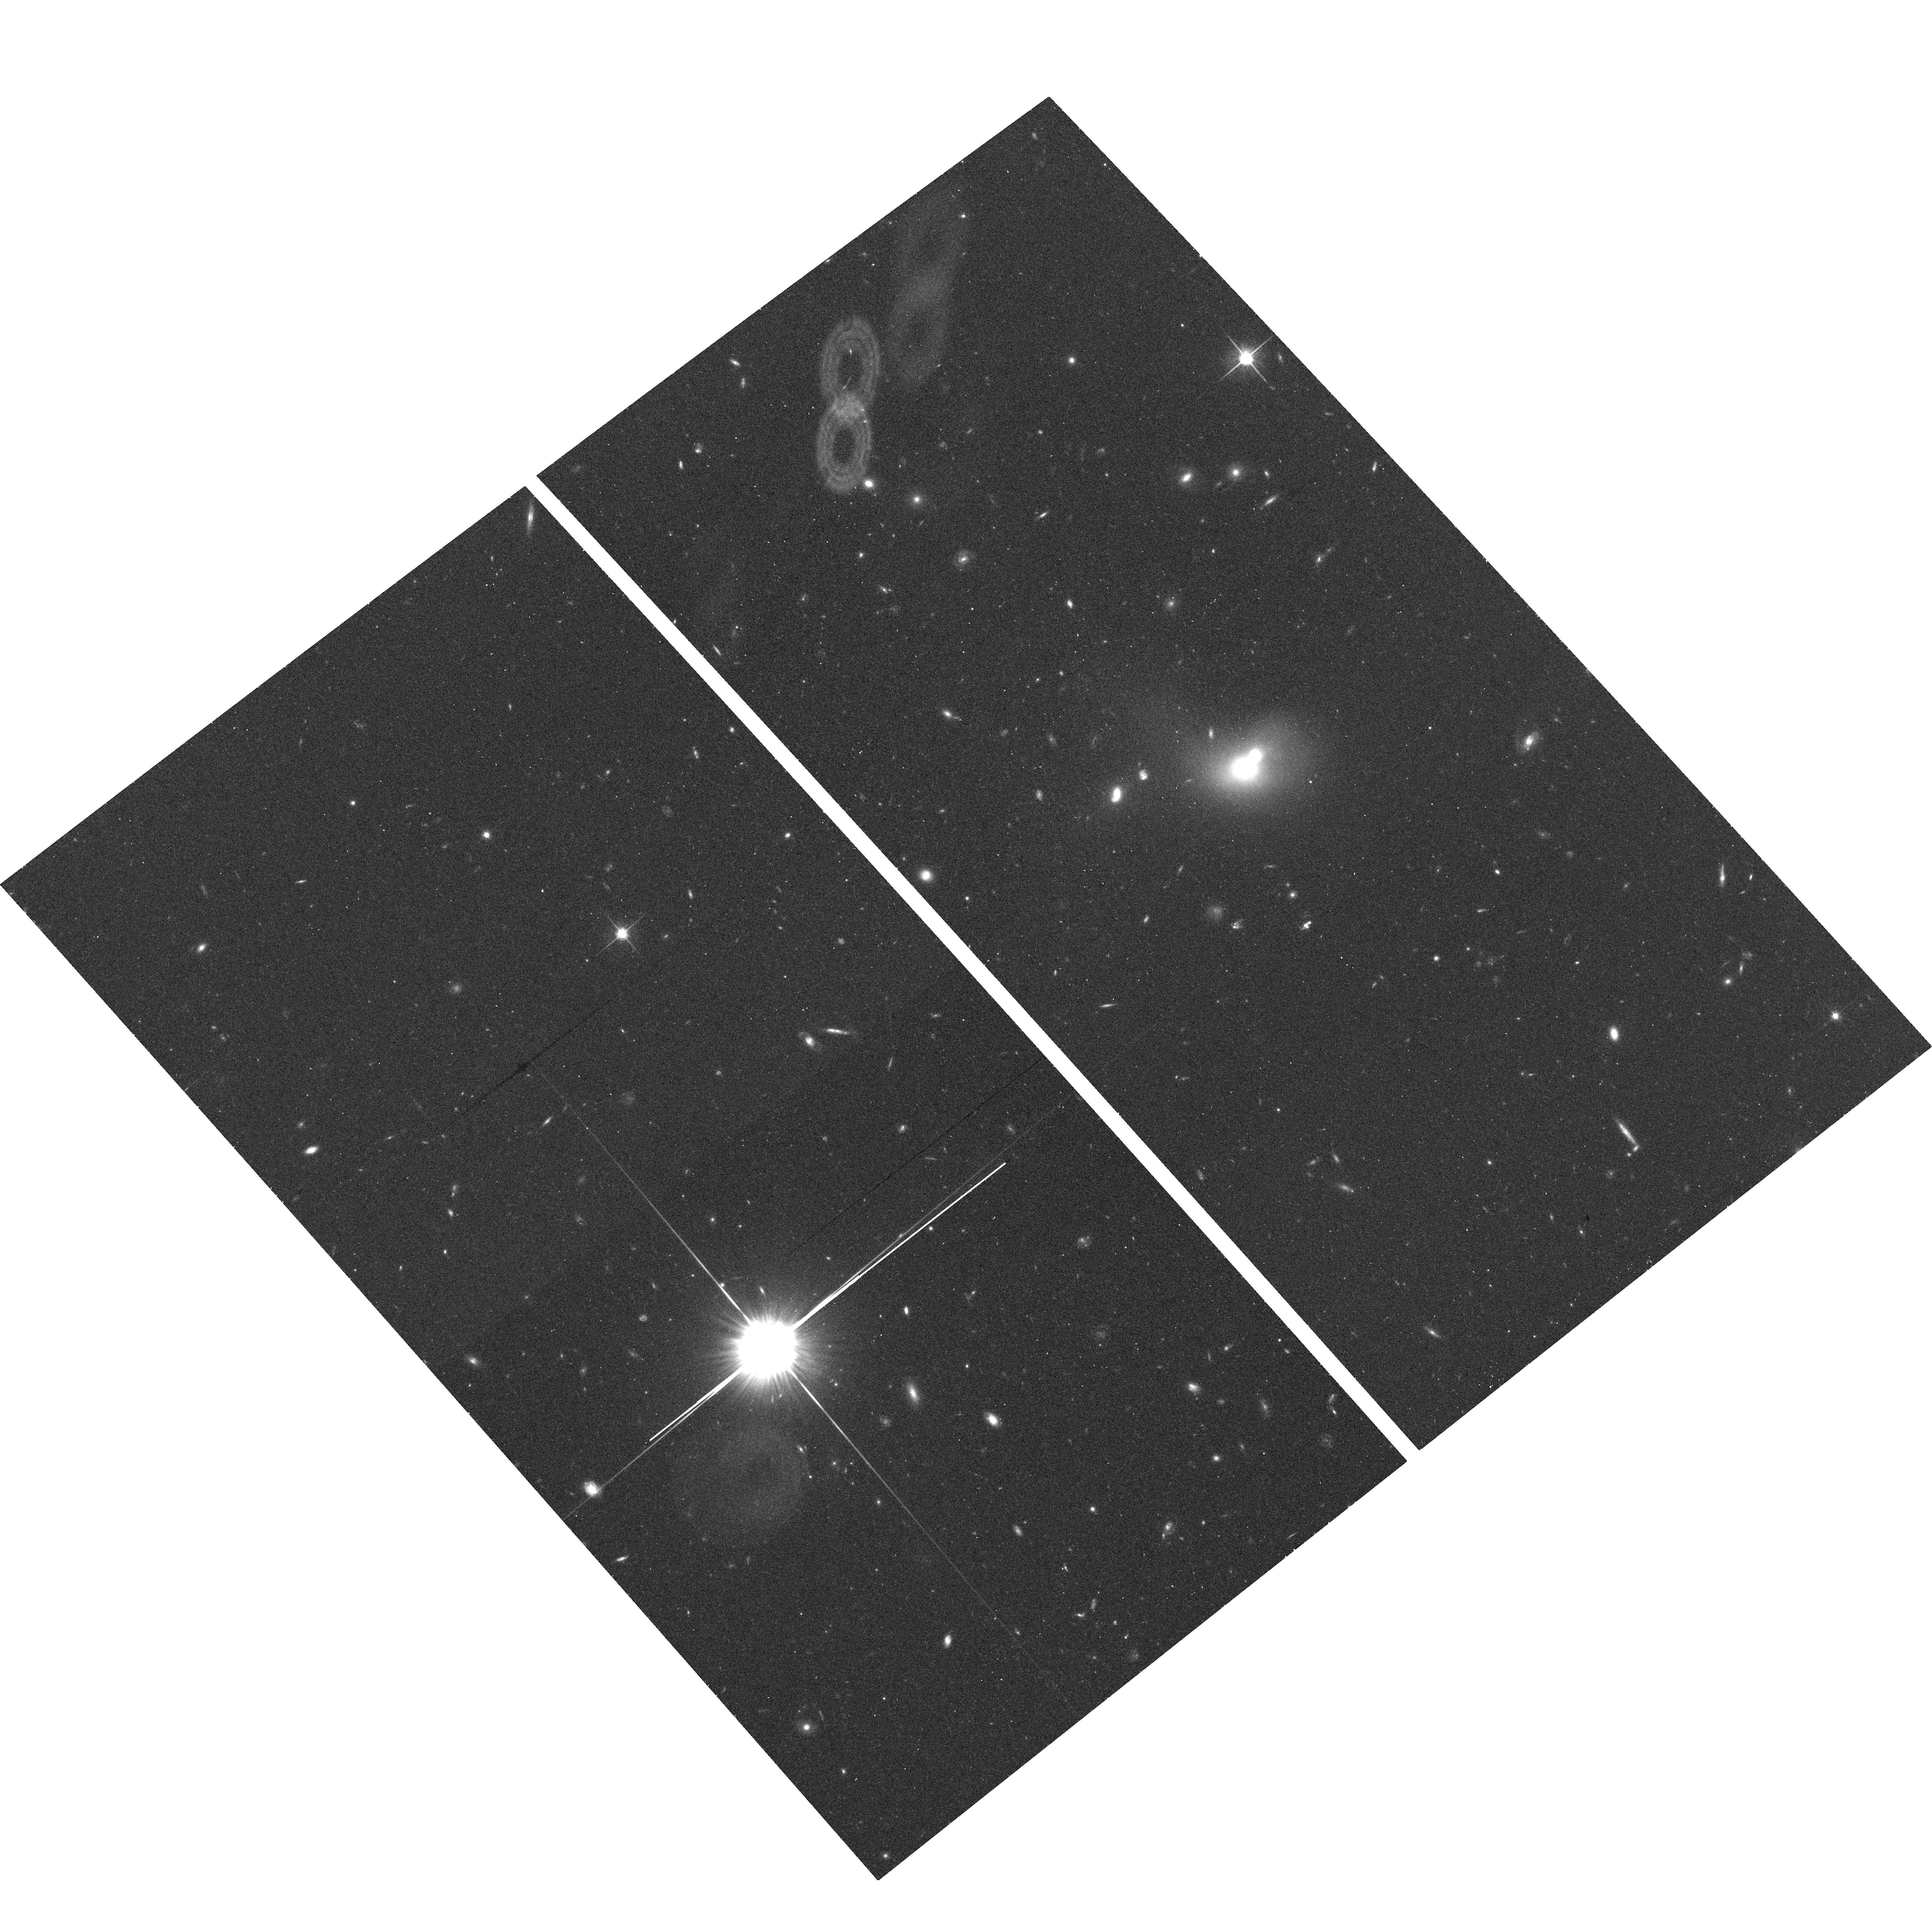
Target: 4-1190
Instrument: ACS/WFC
Filter: F814W
Exposure: 17 min
Observation ID: hst_10809_04_acs_wfc_f814w_j9r004

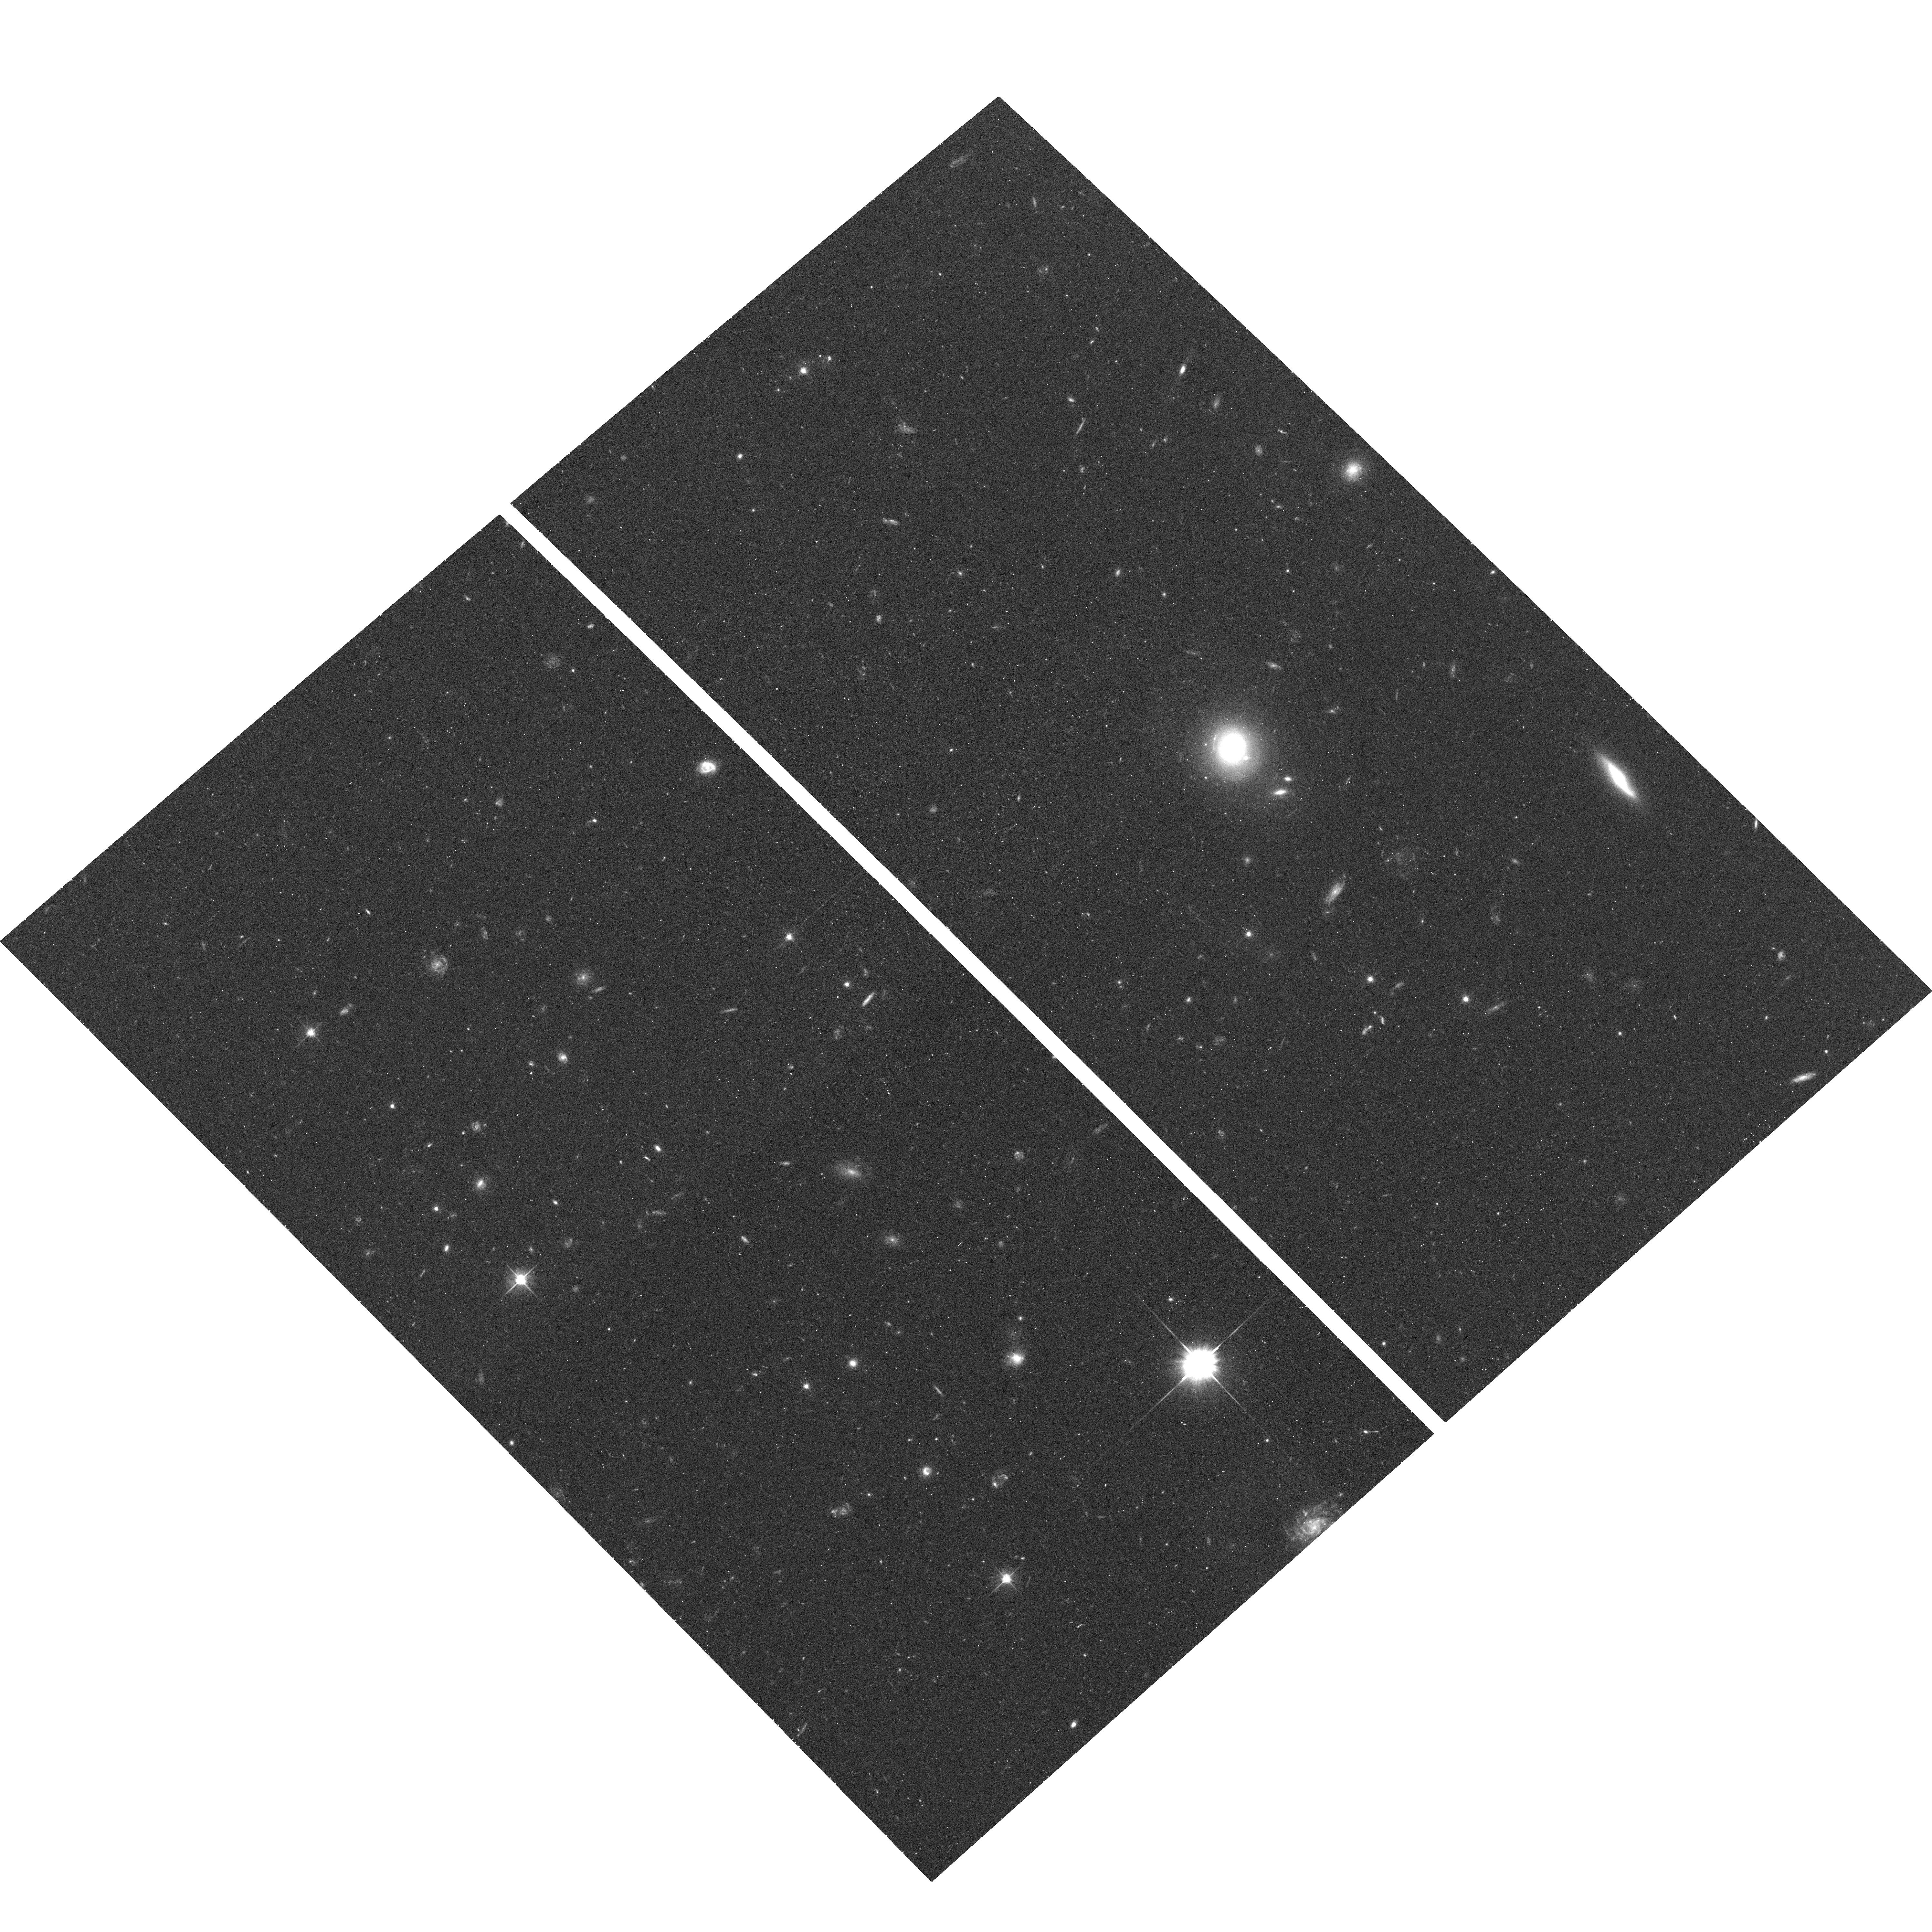
Target: 9-360
Instrument: ACS/WFC
Filter: F606W
Exposure: 17 min
Observation ID: hst_10809_20_acs_wfc_f606w_j9r020

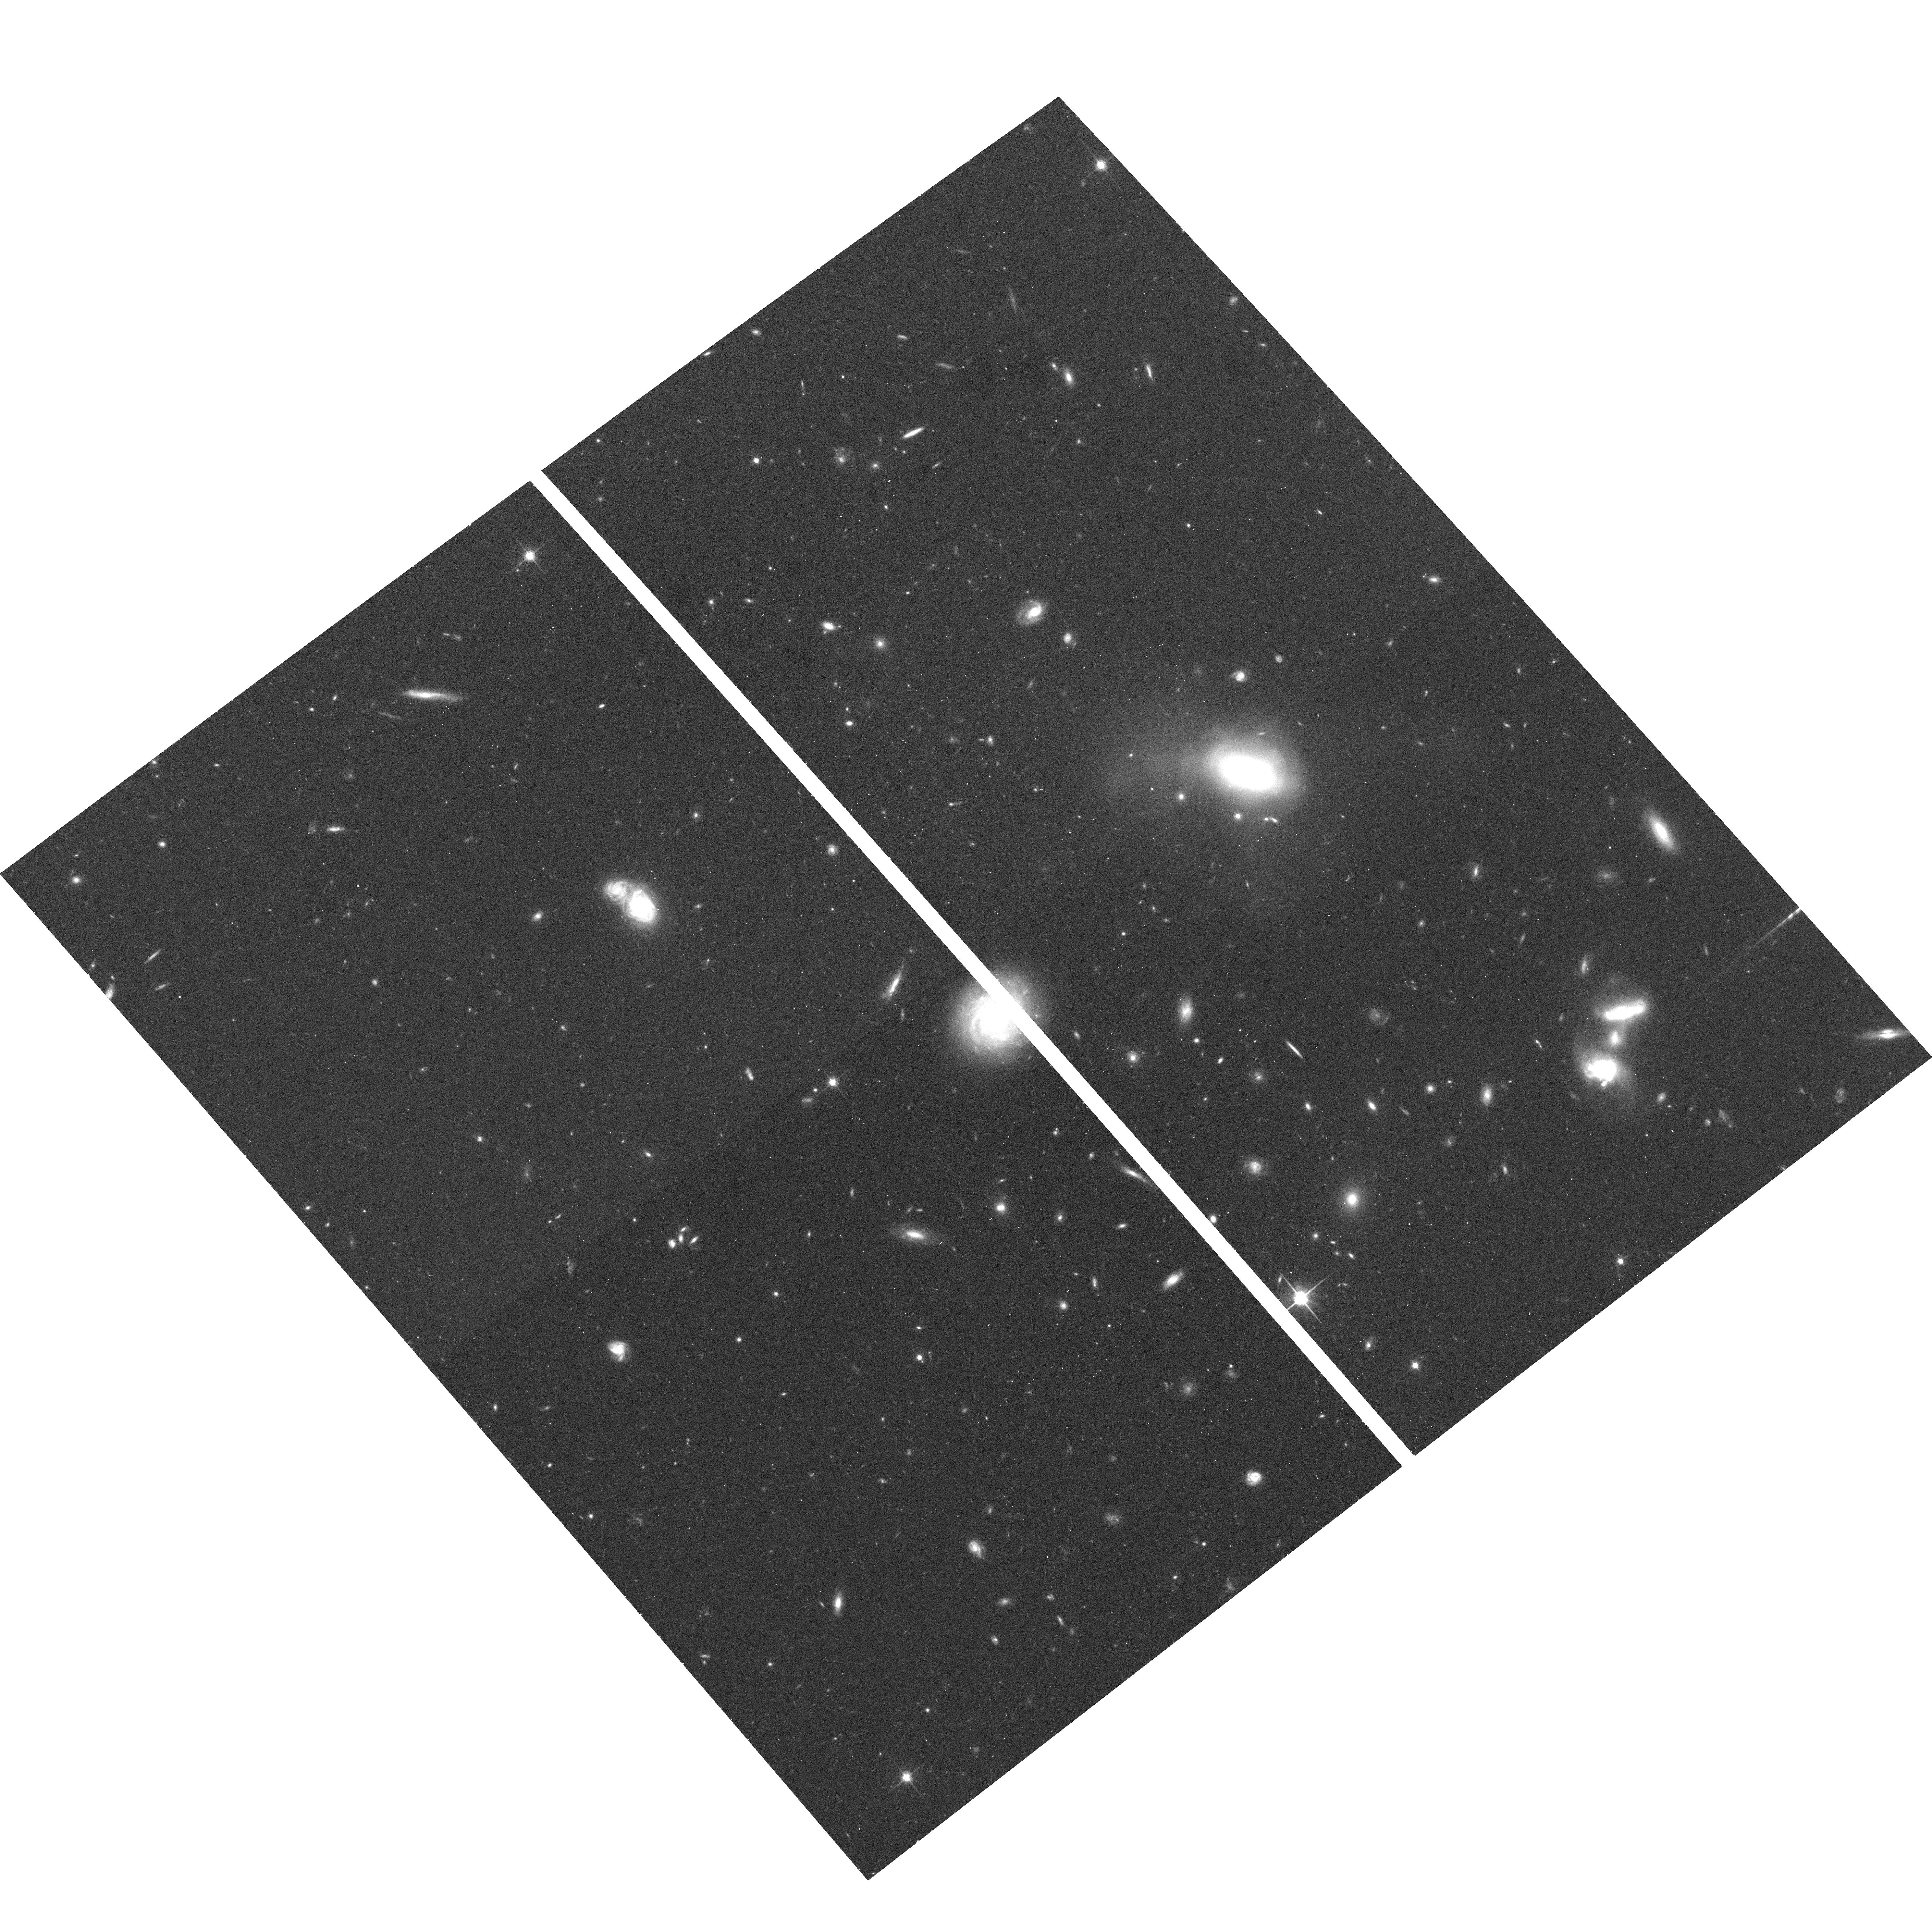
Target: 3-601
Instrument: ACS/WFC
Filter: F814W
Exposure: 17 min
Observation ID: hst_10809_19_acs_wfc_f814w_j9r019

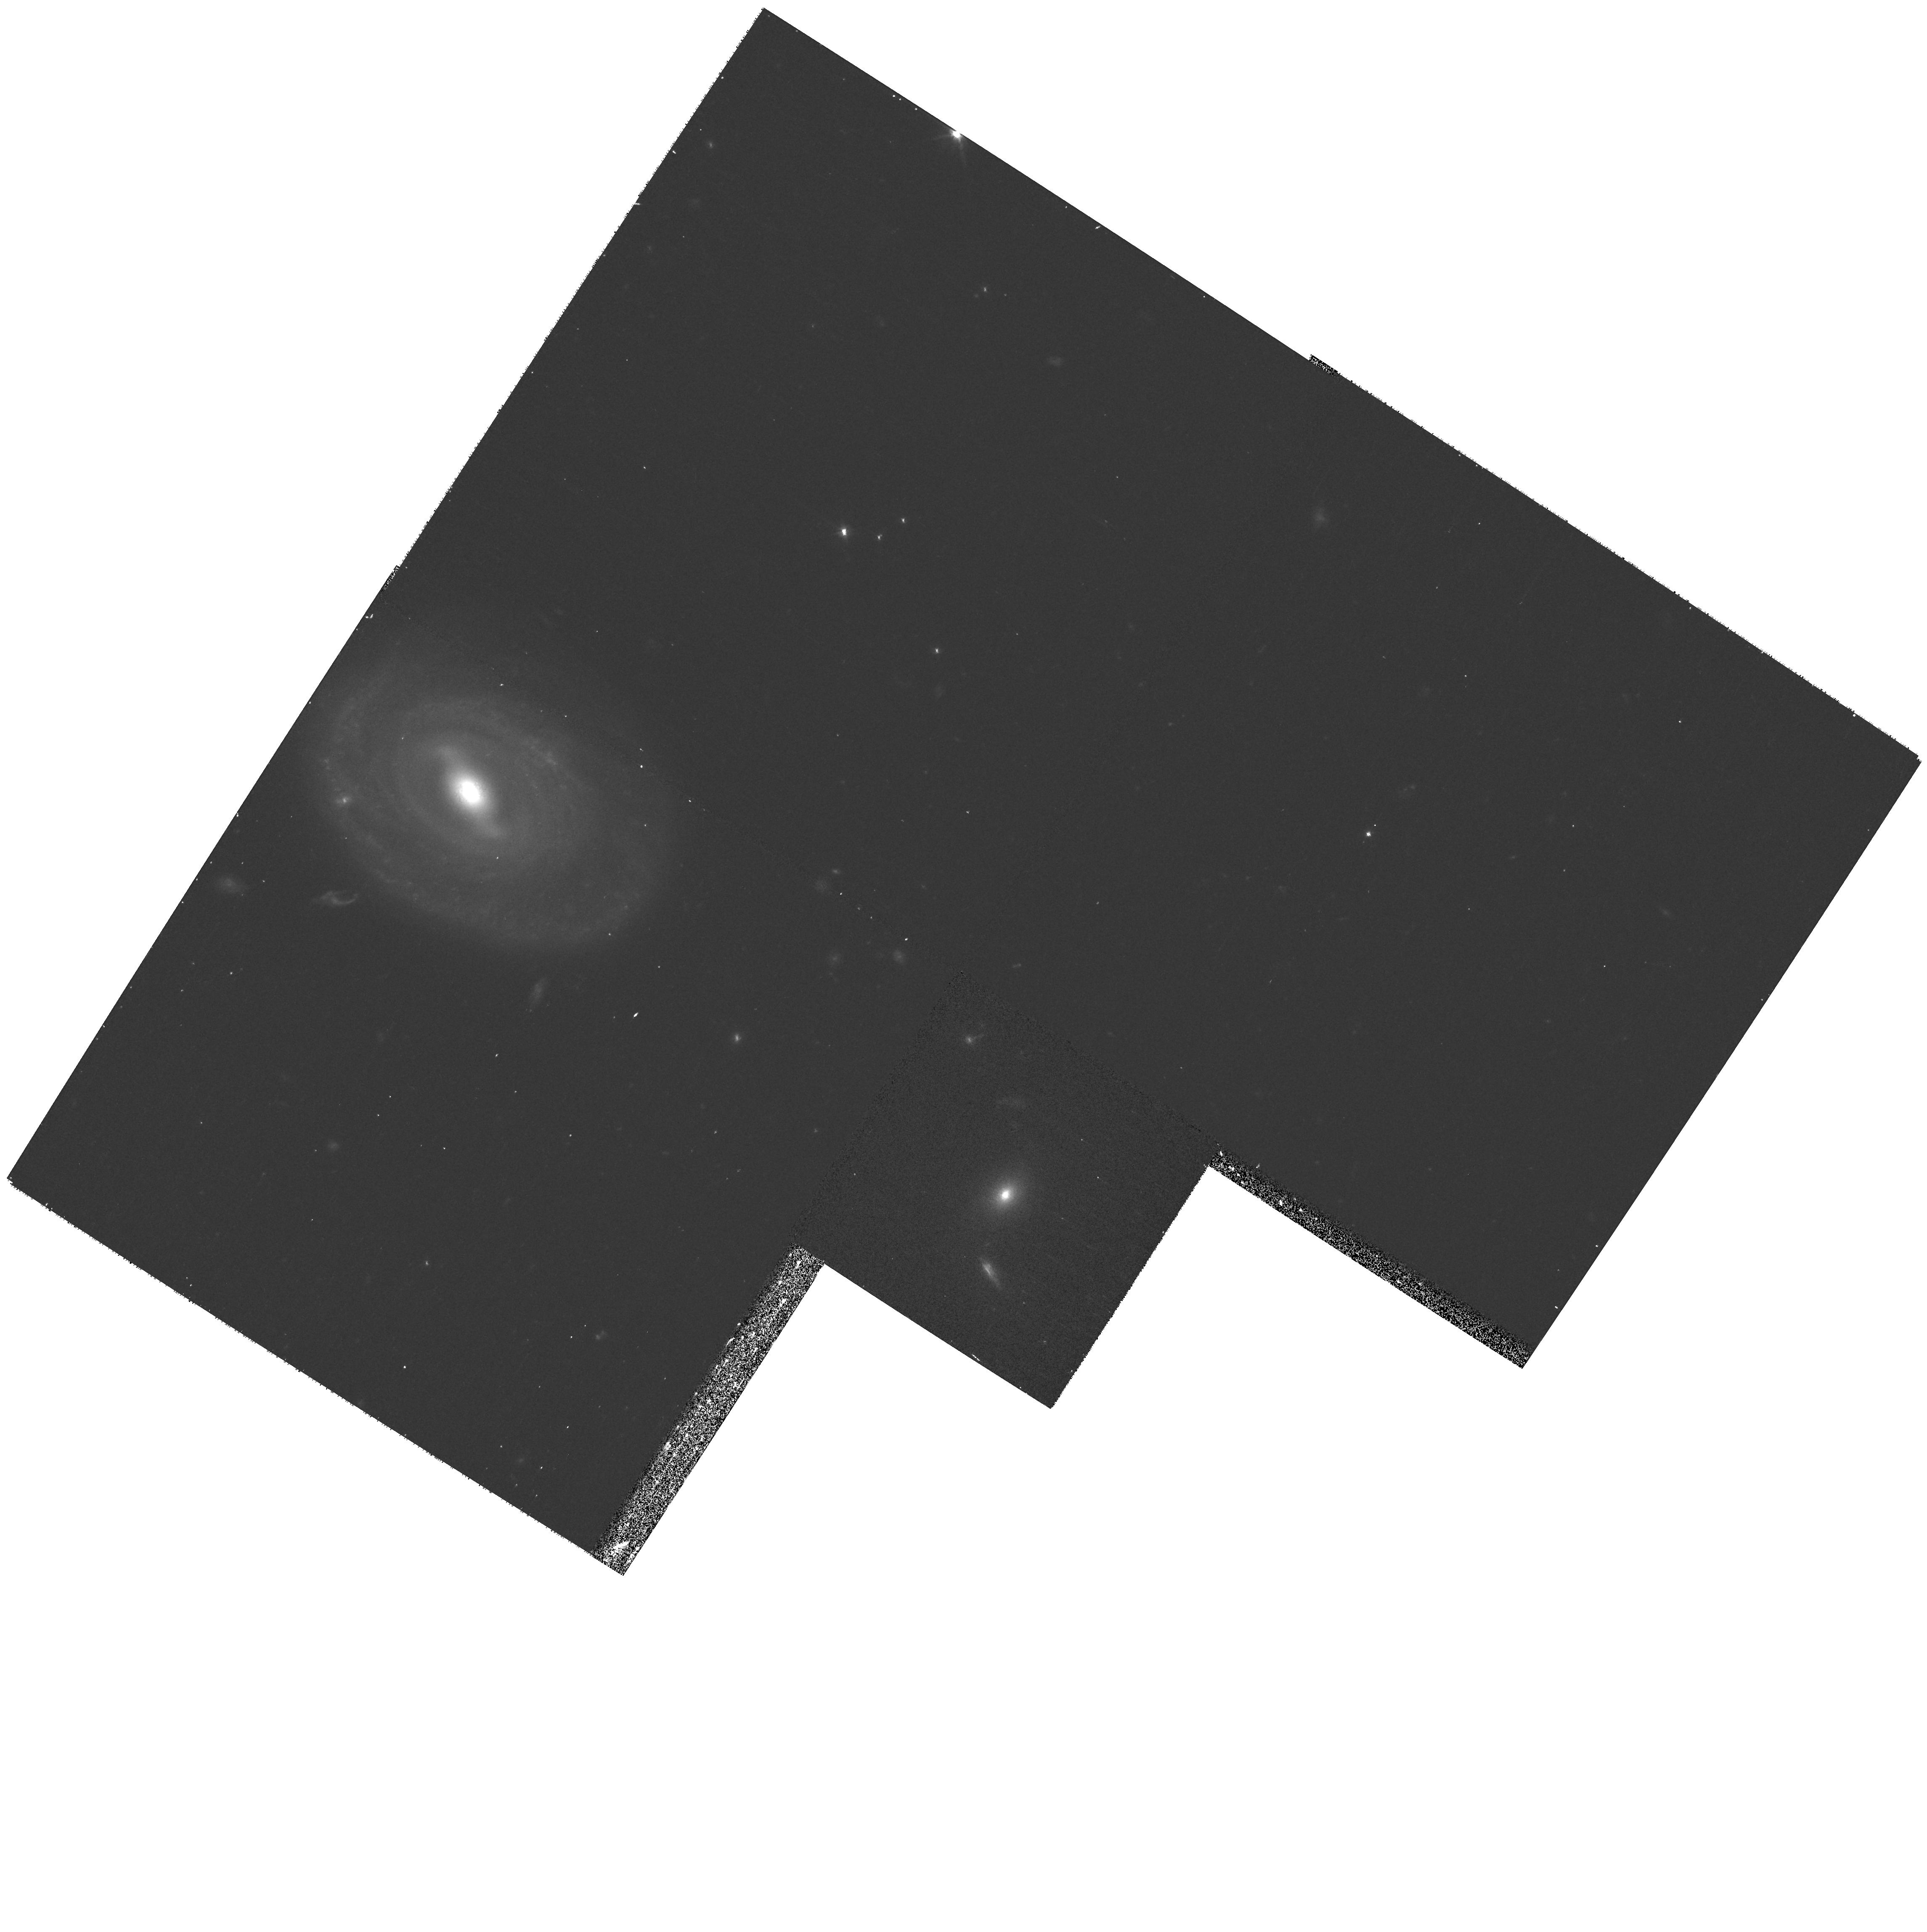
Target: 22-2252
Instrument: WFPC2/PC
Filter: F606W
Exposure: 13 min
Observation ID: hst_10809_10_wfpc2_pc_f606w_u9r010

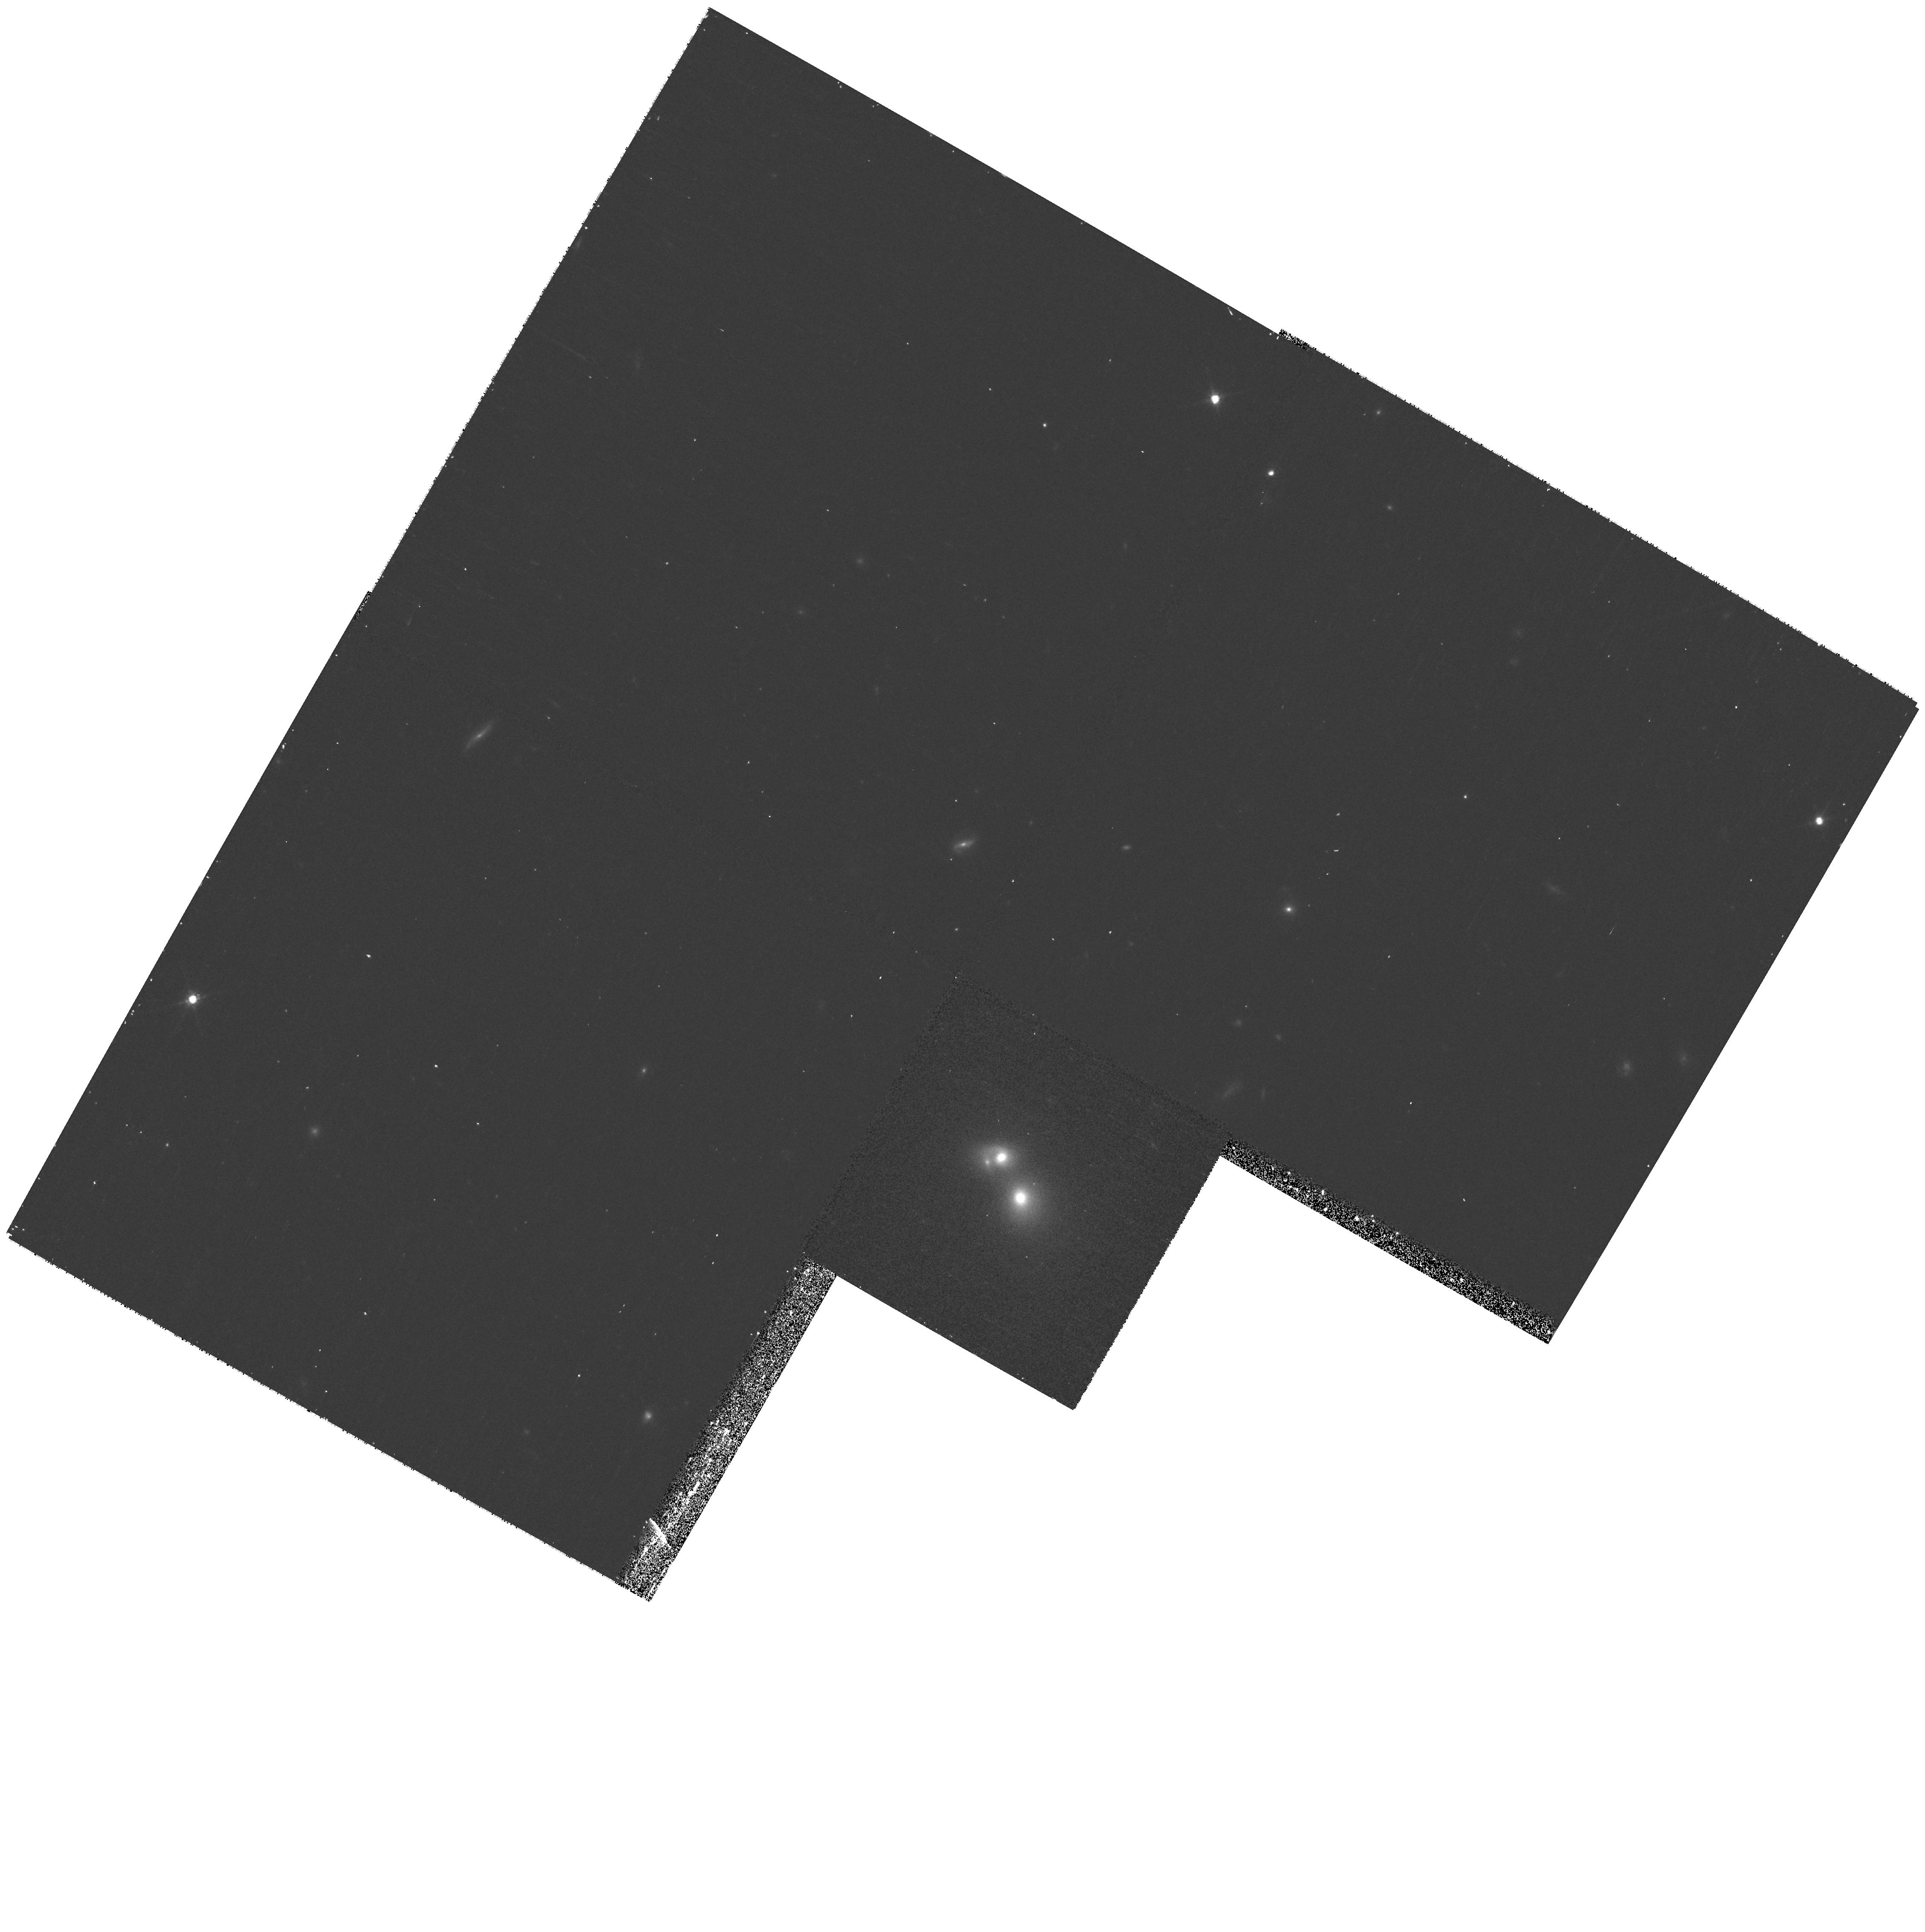
Target: 2-3070
Instrument: WFPC2/PC
Filter: F814W
Exposure: 13 min
Observation ID: hst_10809_03_wfpc2_pc_f814w_u9r003

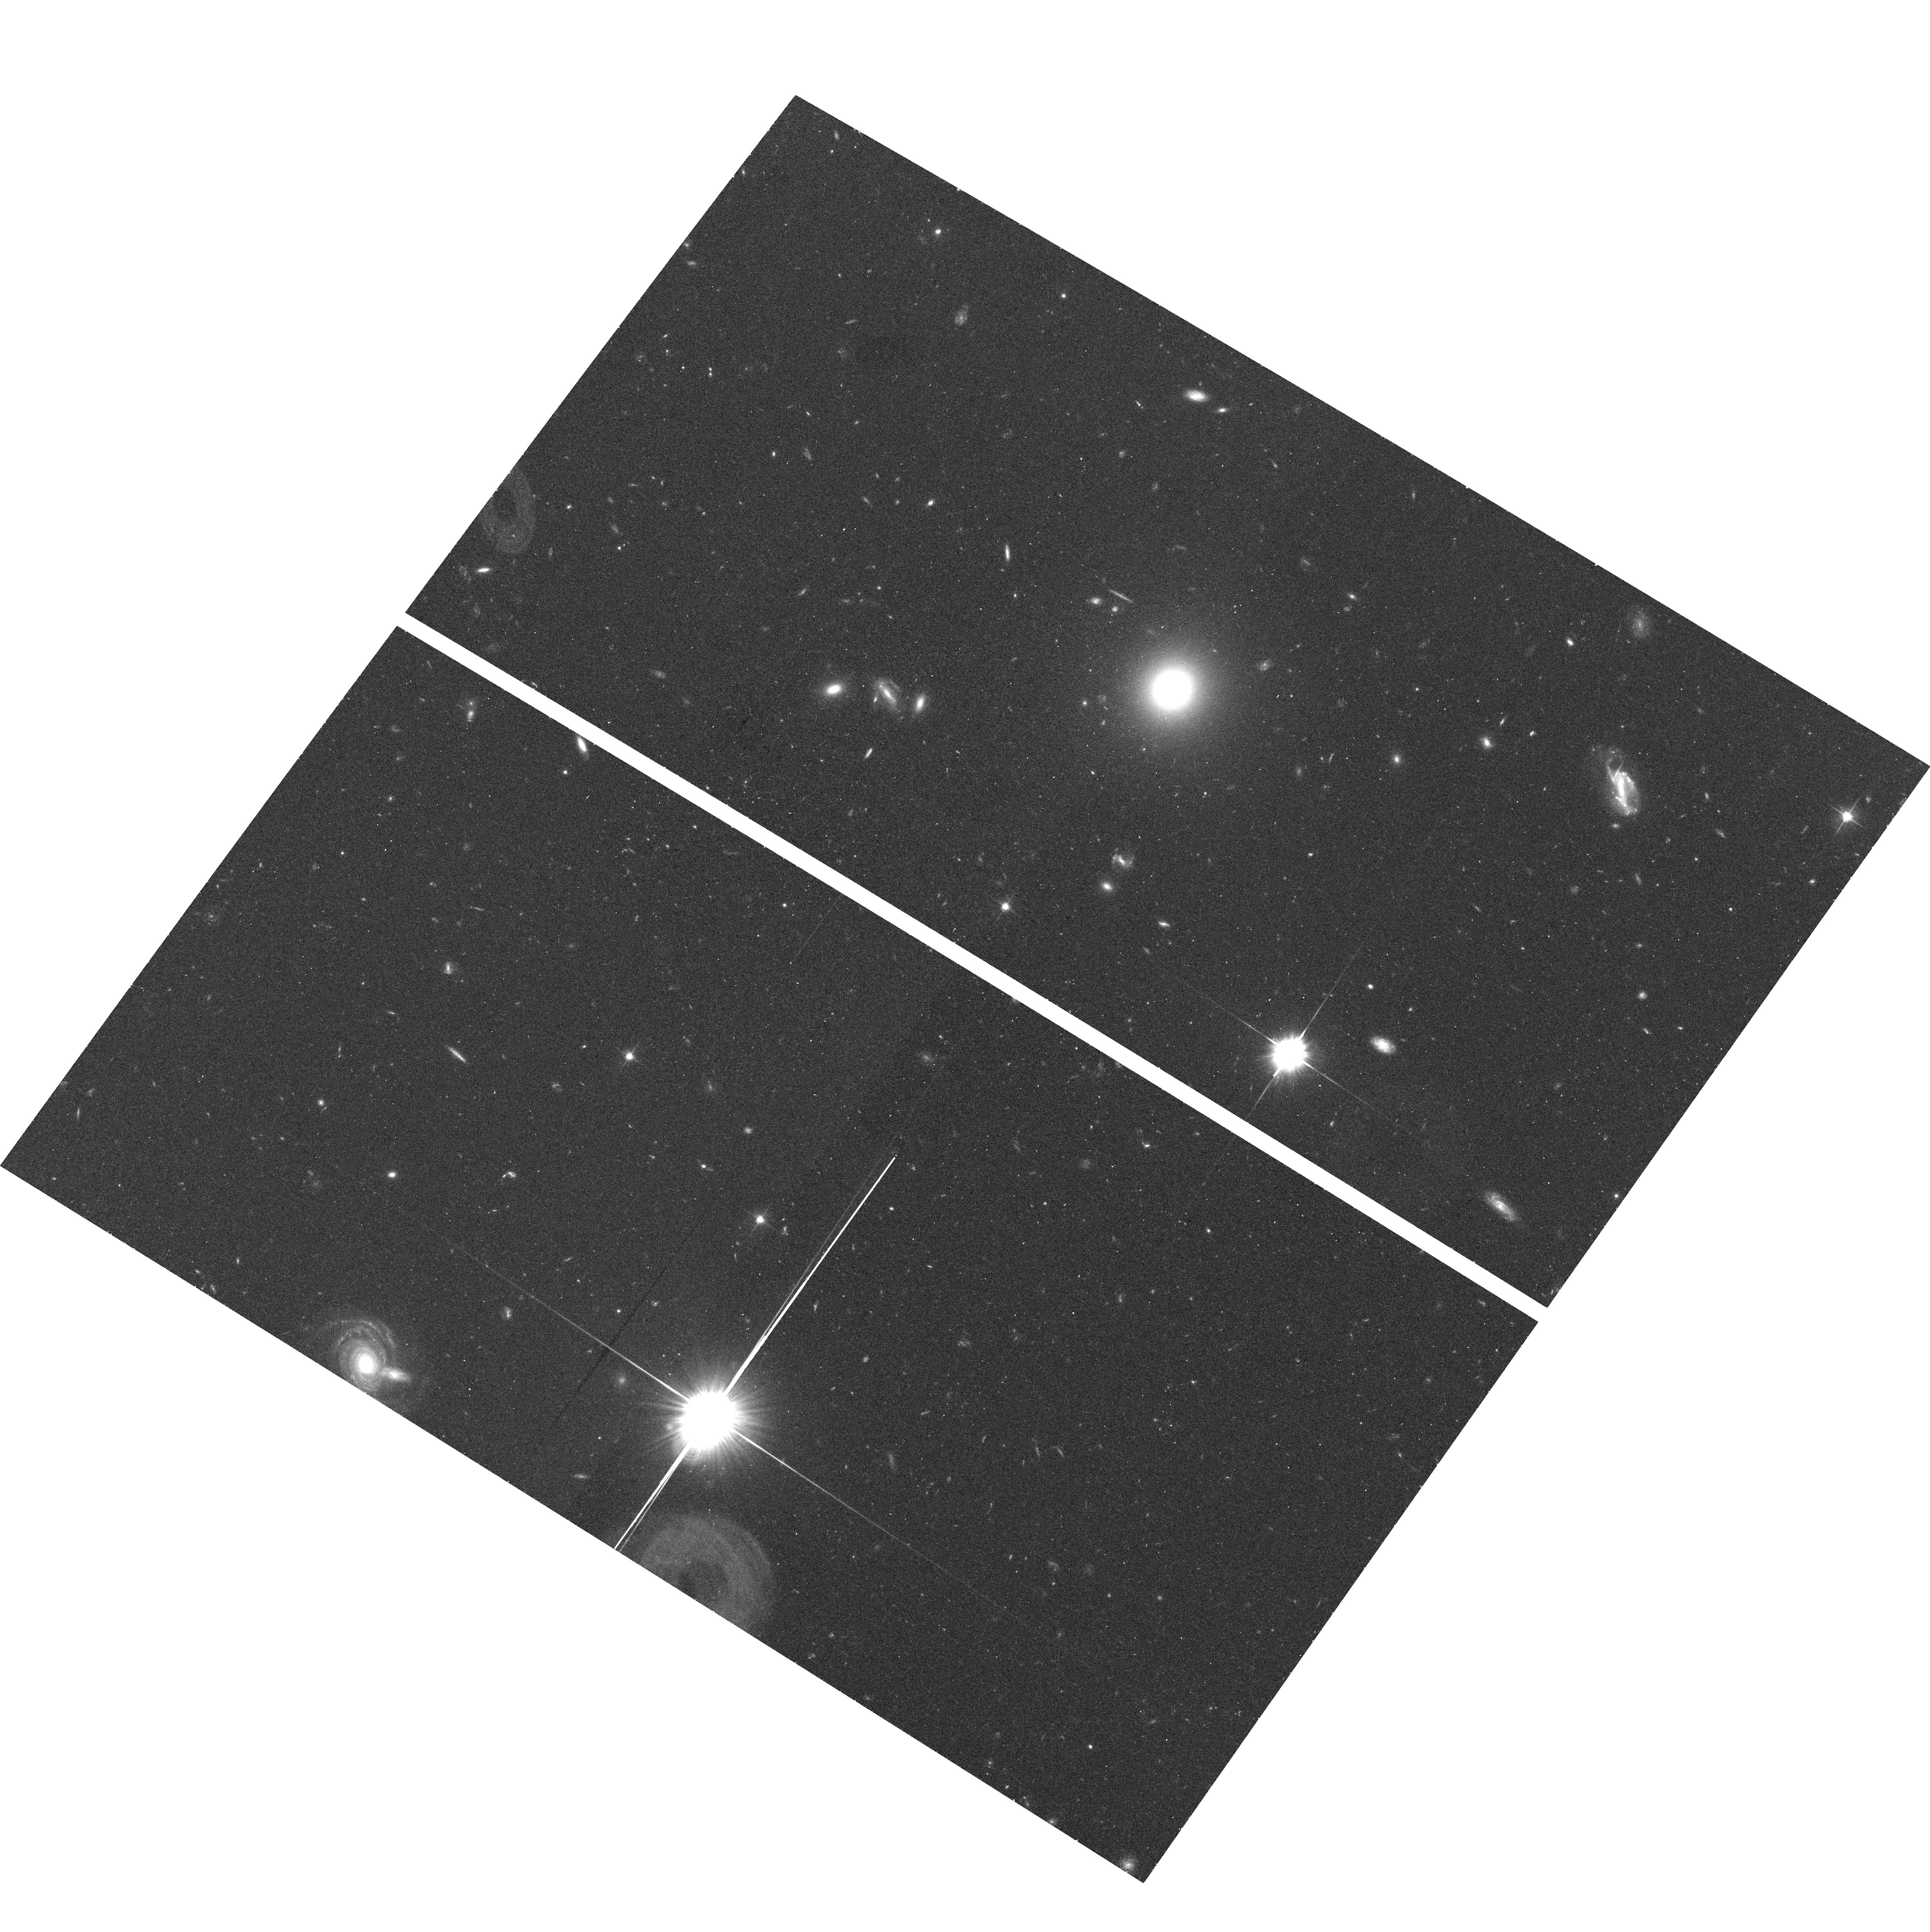
Target: 11-1014
Instrument: ACS/WFC
Filter: F606W
Exposure: 17 min
Observation ID: hst_10809_15_acs_wfc_f606w_j9r015

The nature of "dry" mergers in the nearby Universe (PI: van Dokkum, Pieter)

Recent studies have shown that "dry" mergers of red, bulge-dominated galaxies at low redshift play an important role in shaping today's most massive ellipticals. These mergers have been identified in extremely deep ground-based images of red sequence galaxies at z ~ 0.1. The ground-based images reach surface brightness limits of AB ~ 29, but lack the resolution to study the morphologies of the galaxies inside the effective radius. Here we propose to obtain ACS images of a representative sample of 40 of these red sequence galaxies: 15 ongoing dry mergers, 15 remnants, and 10 undisturbed objects. We will measure the isophote shapes and ellipticities of the galaxies, their dust content, morphological fine structure (shells and ripples), AGN content, and their location on the Fundamental Plane. By comparing galaxies in different stages of the merging process we can constrain the amount of gas associated with these red mergers, the effect of active nuclei, and track structural changes. As two galaxies can be observed in a single orbit 20 orbits are requested to observe the 40 galaxies.